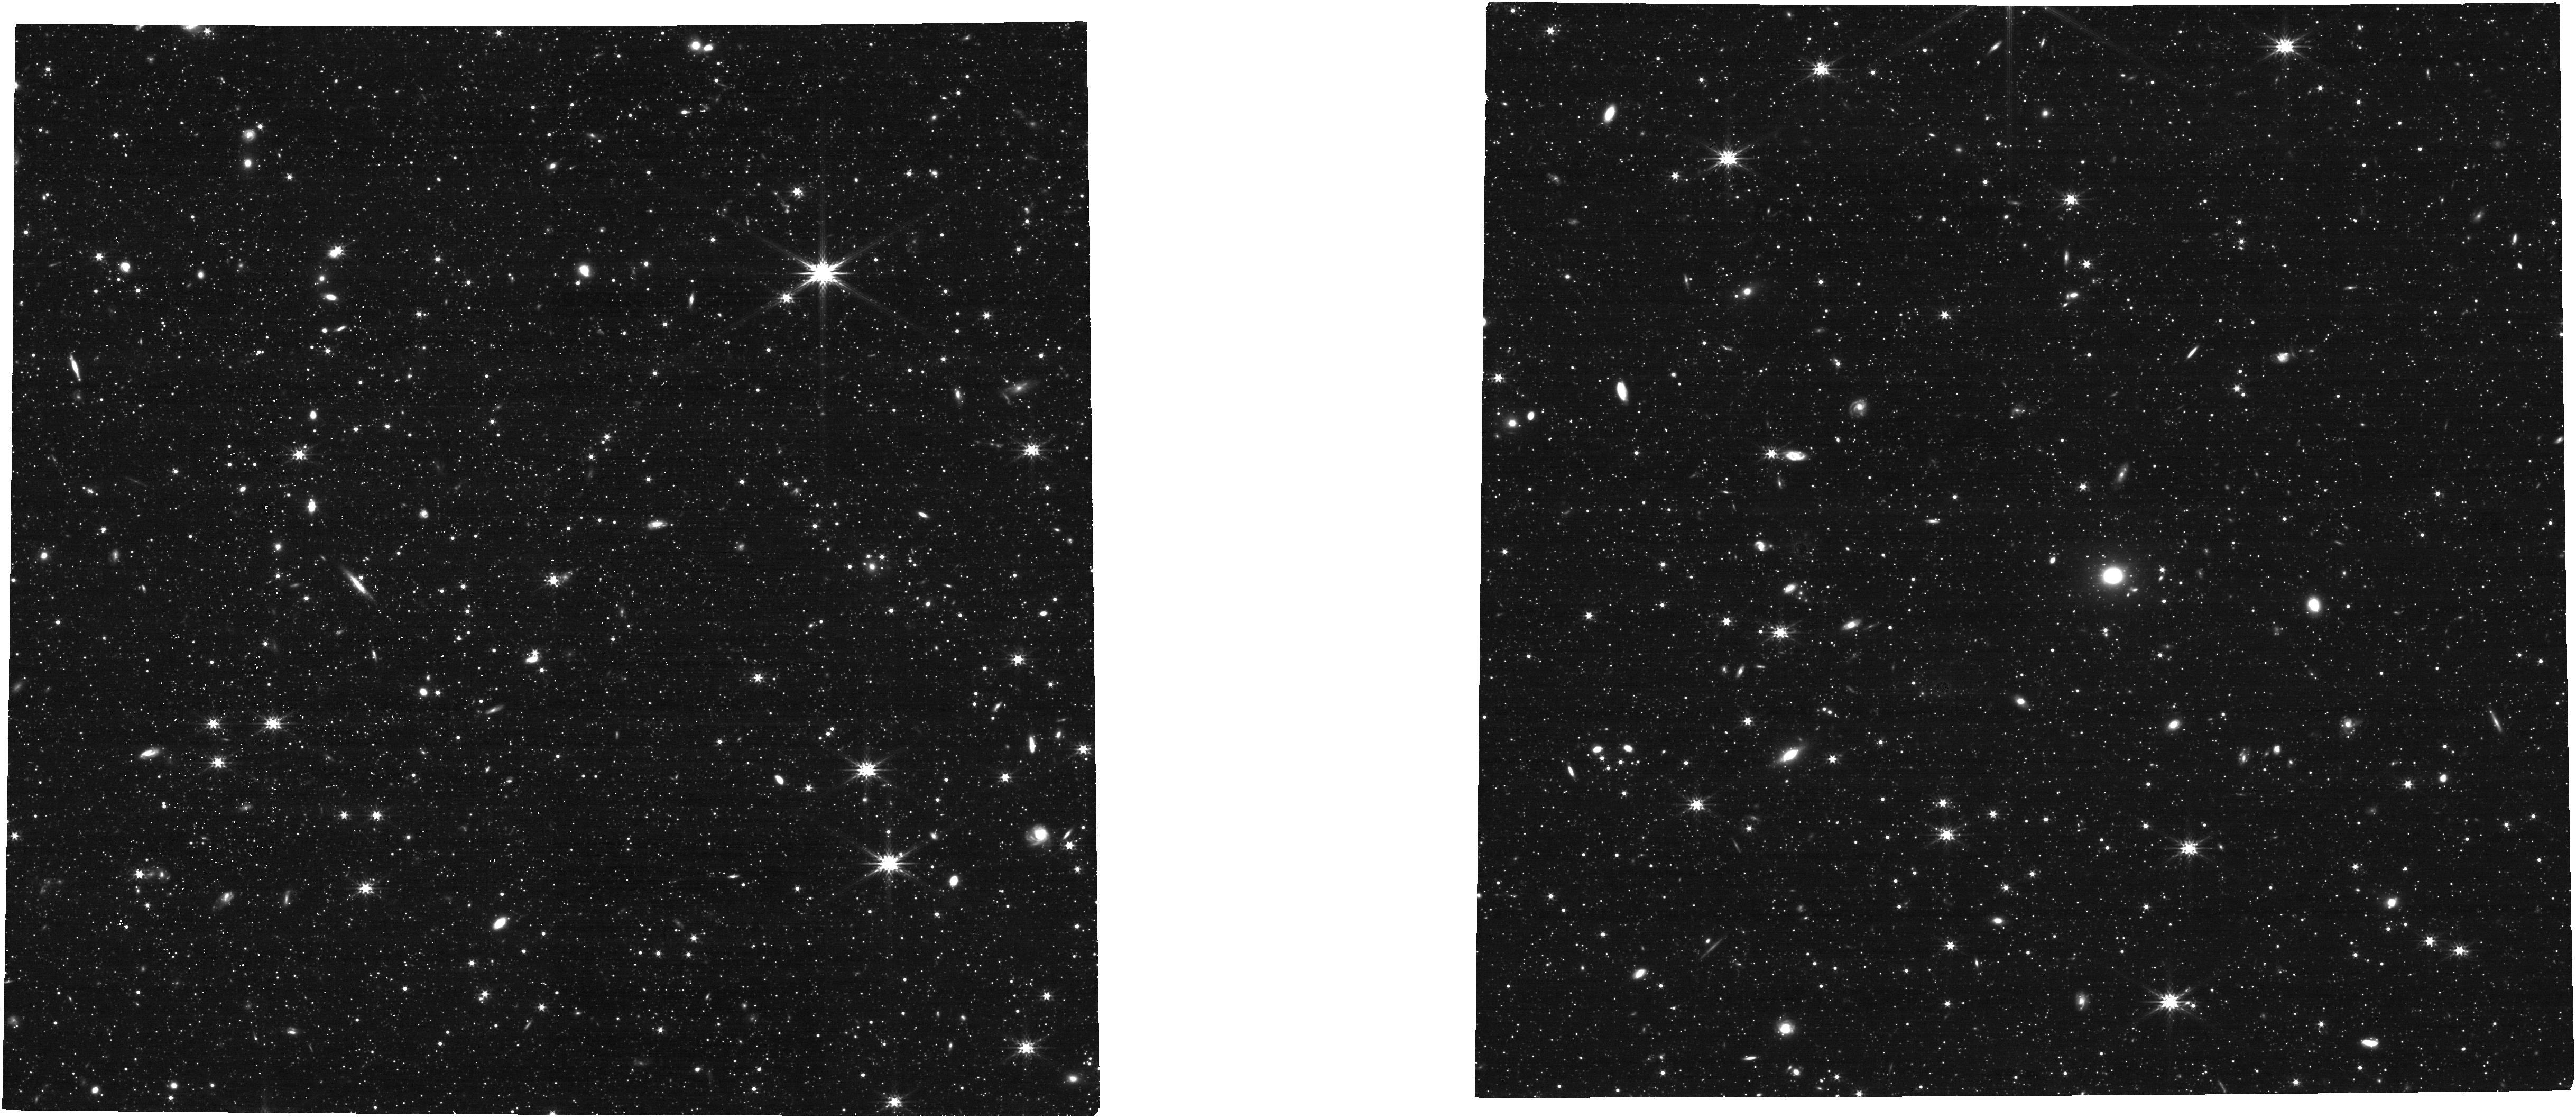
Target: SCULPTOR-F0
Instrument: NIRCAM
Filter: F277W
Exposure: 10 min
Observation ID: jw01304-o004_t004_nircam_clear-f277w

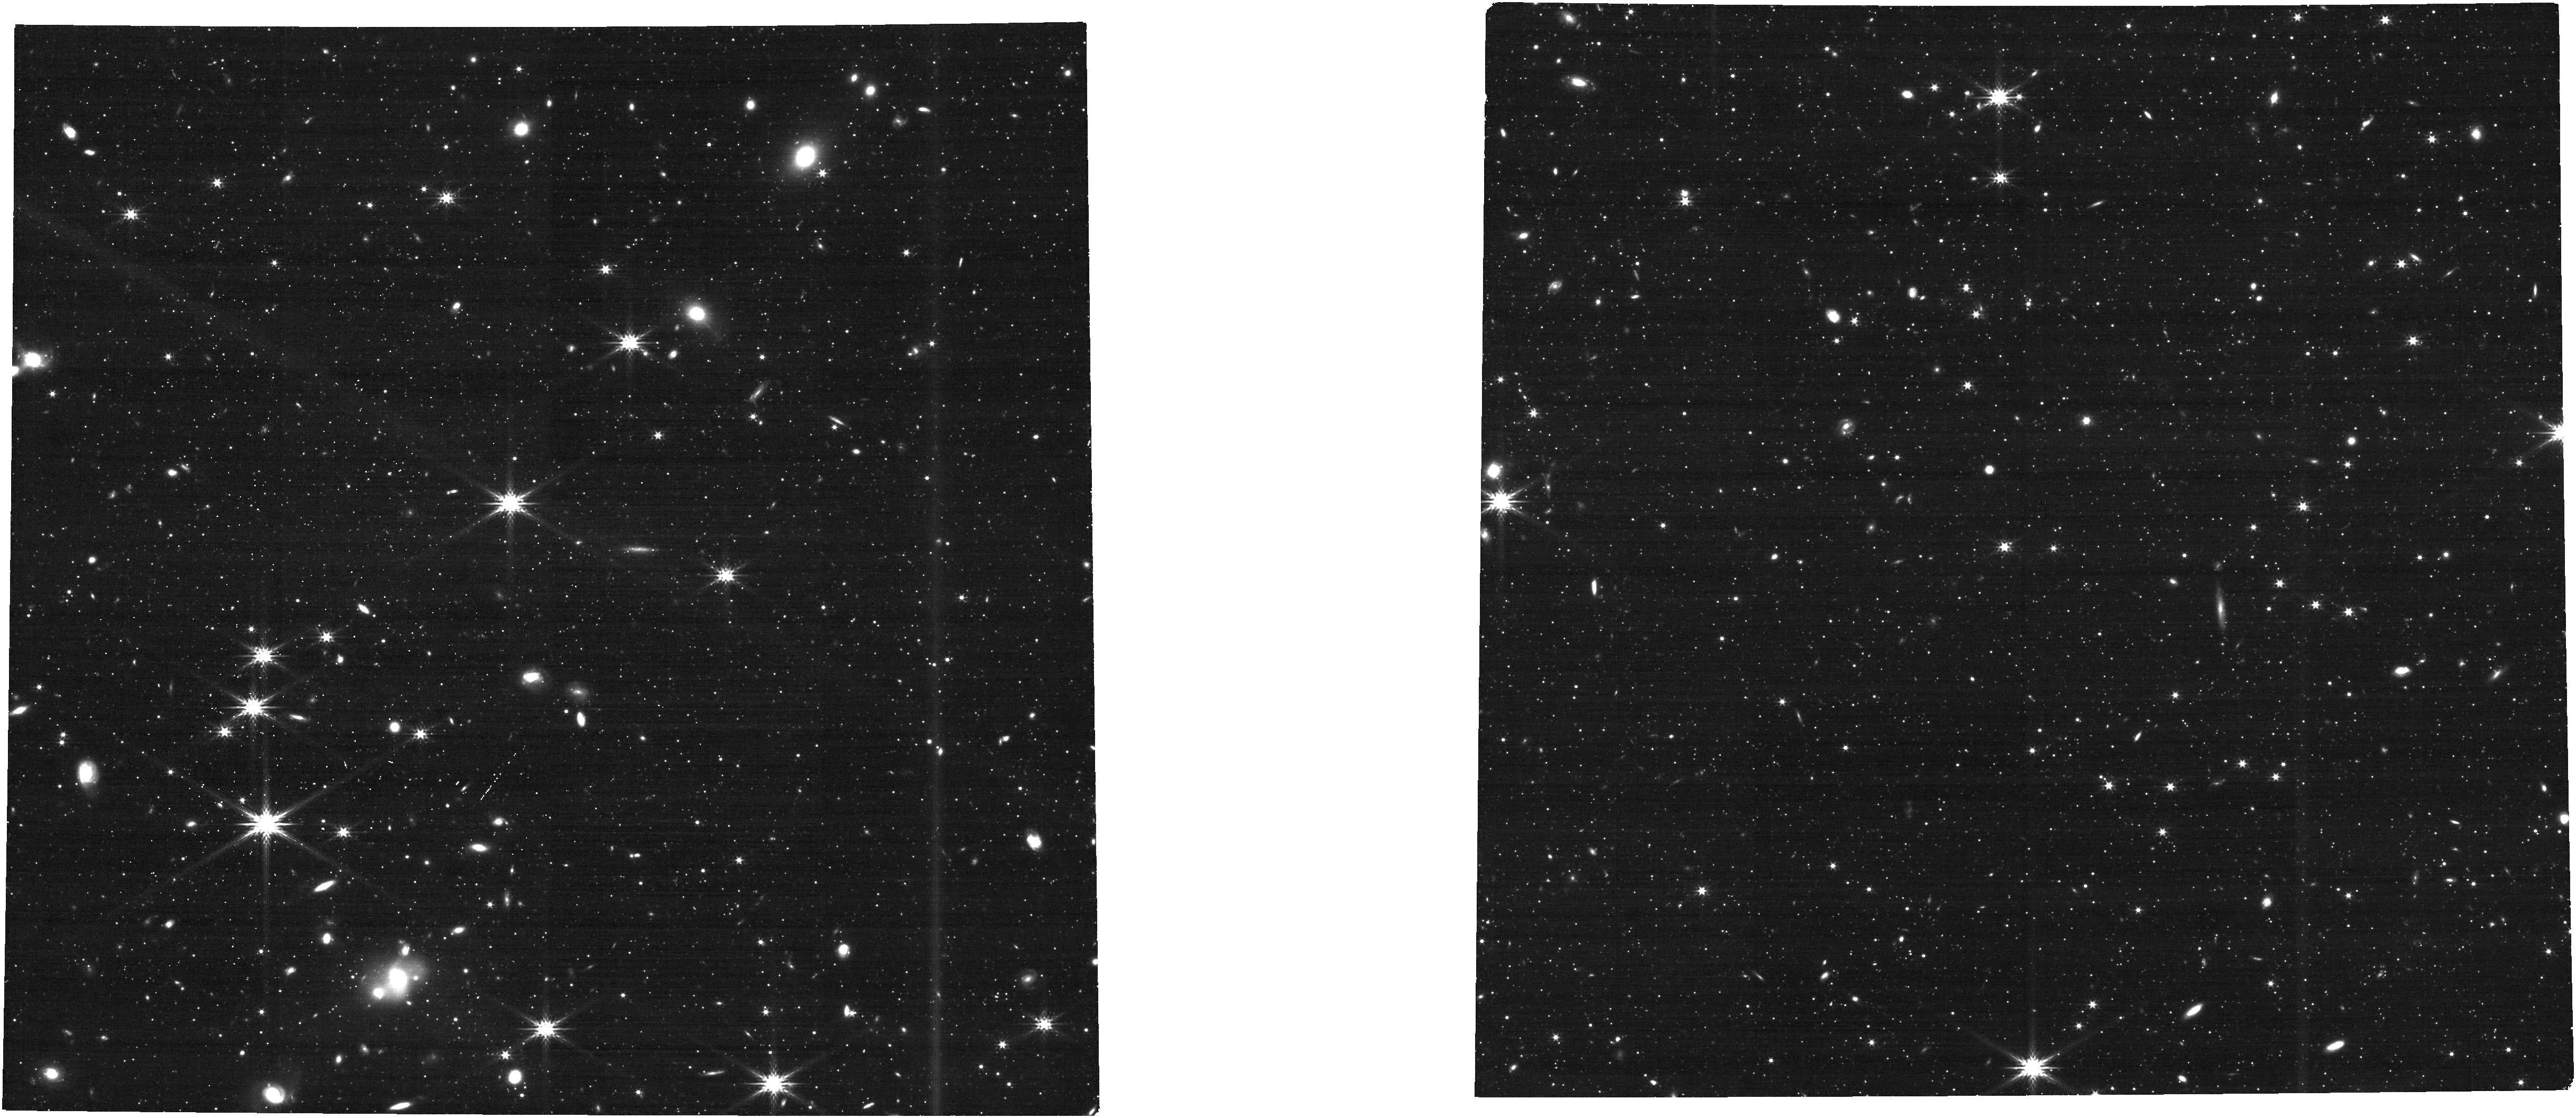
Target: DRACO-F0
Instrument: NIRCAM
Filter: F277W
Exposure: 10 min
Observation ID: jw01304-o001_t001_nircam_clear-f277w

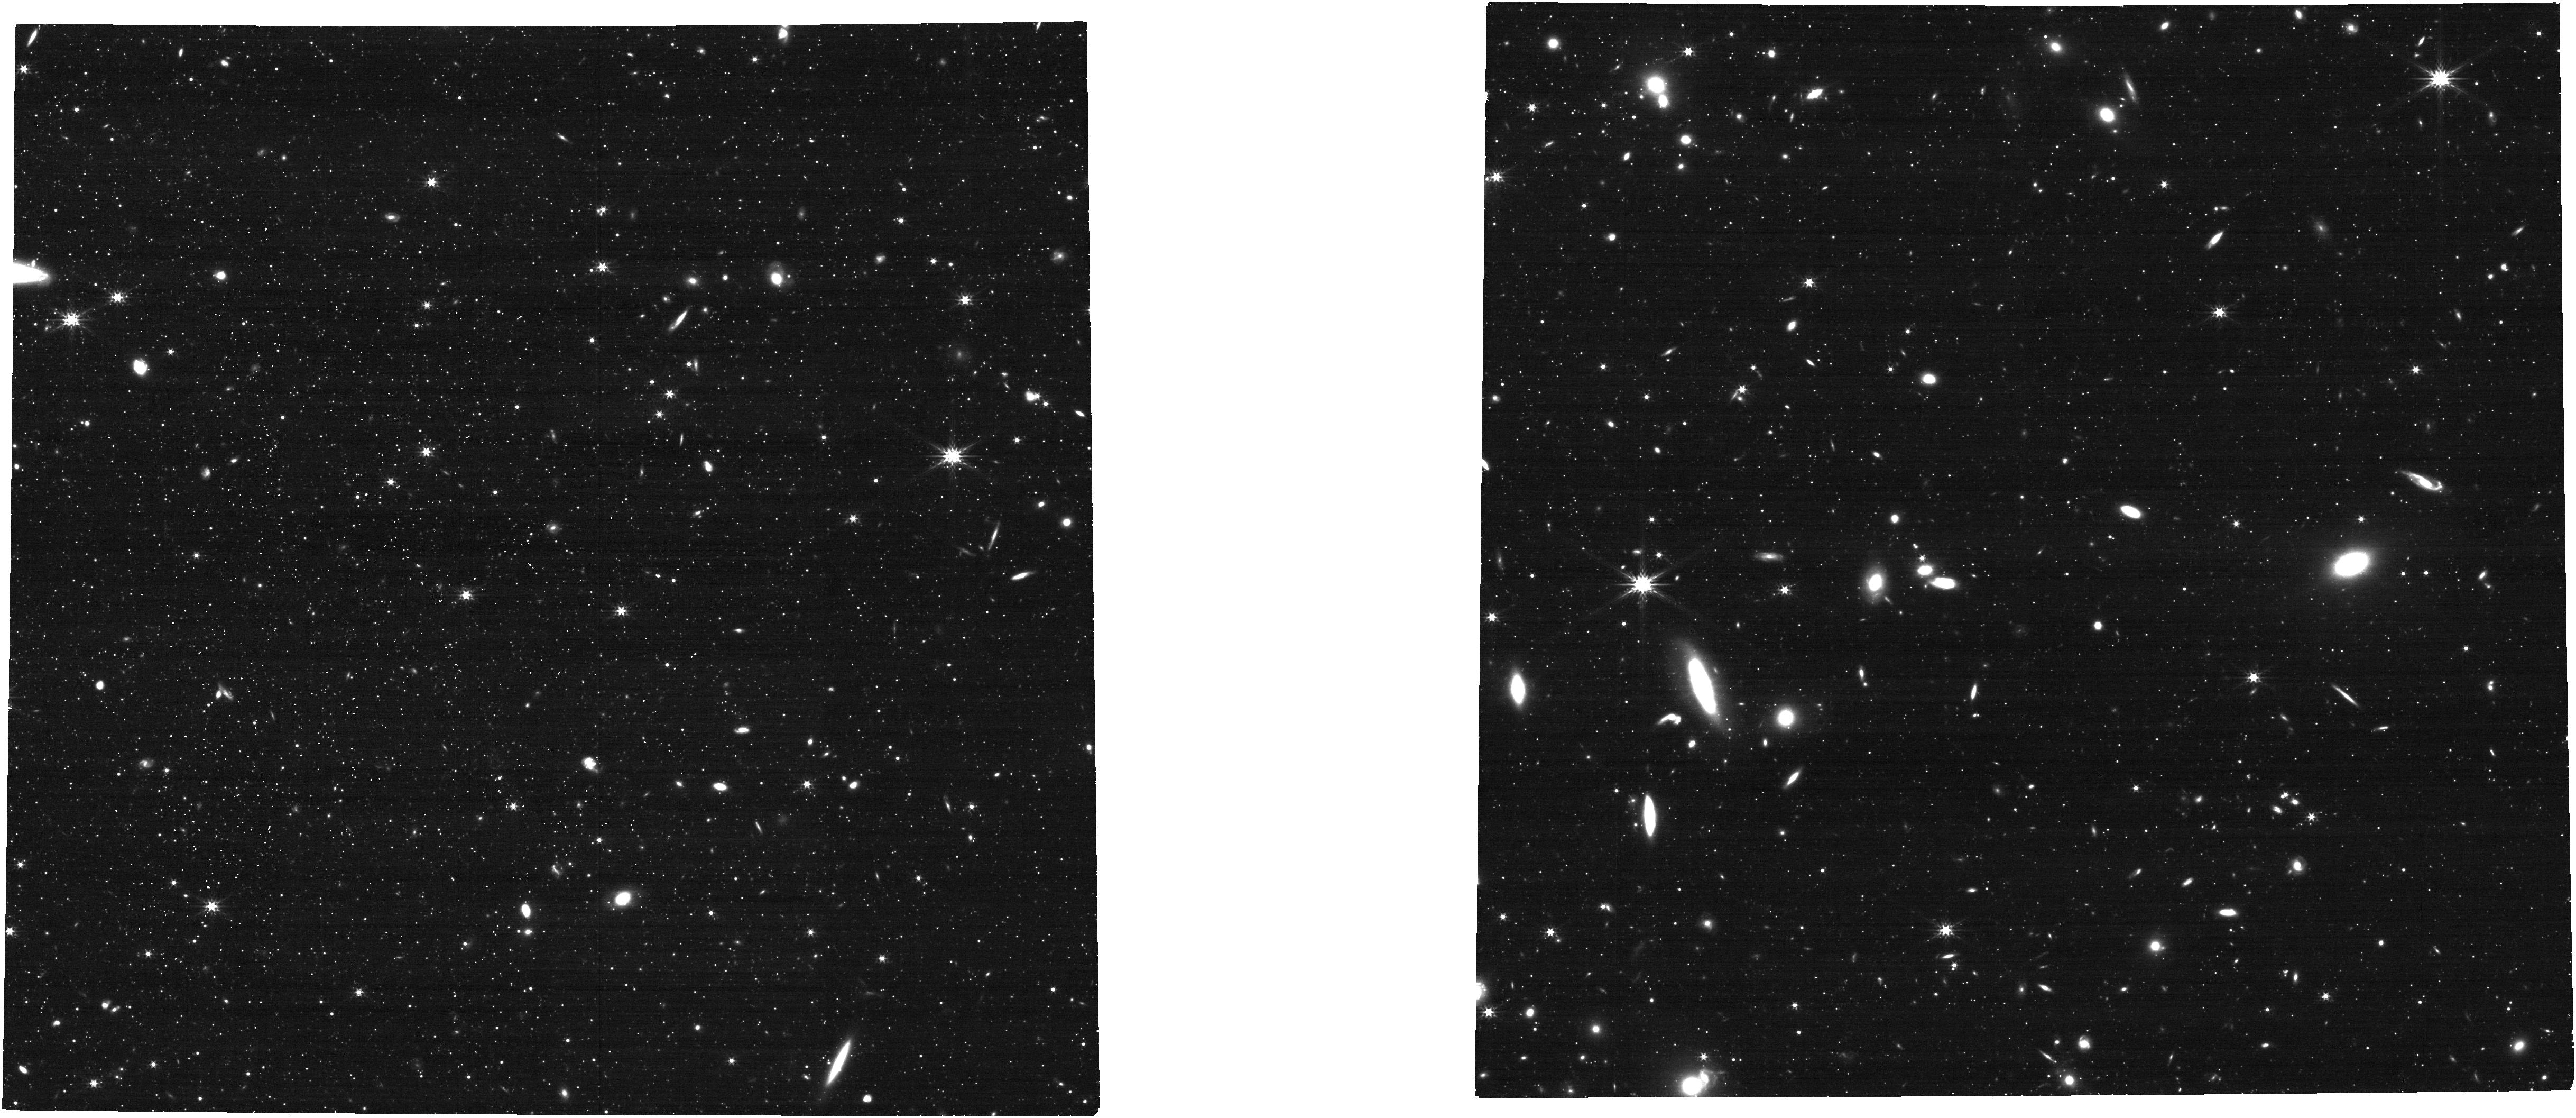
Target: SCULPTOR-F1
Instrument: NIRCAM
Filter: F277W
Exposure: 10 min
Observation ID: jw01304-o005_t005_nircam_clear-f277w

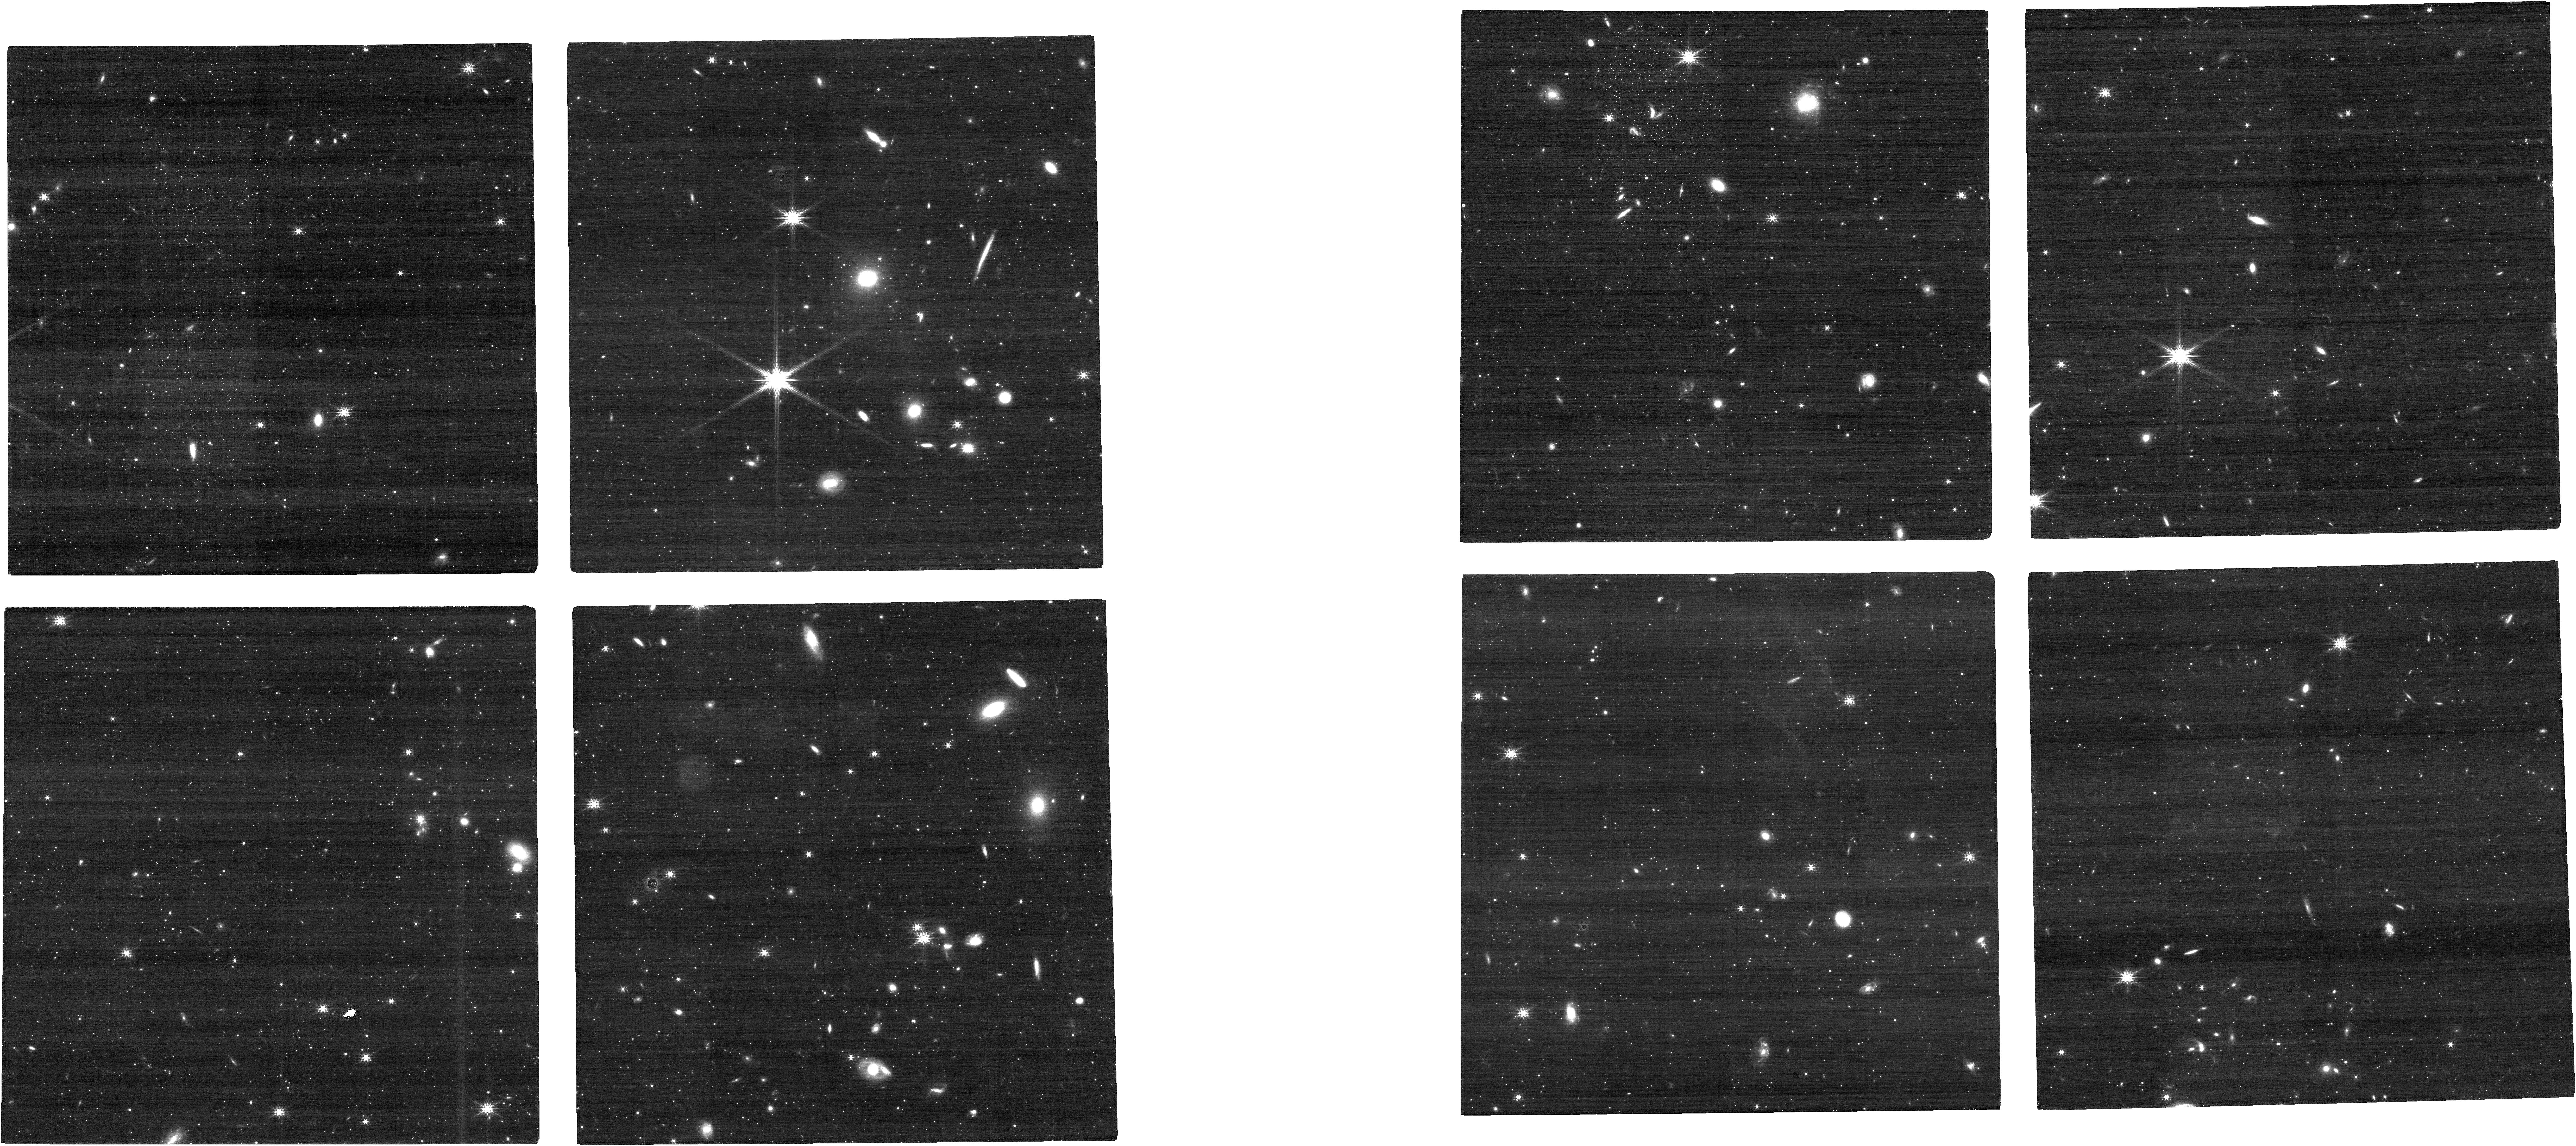
Target: DRACO-F1
Instrument: NIRCAM
Filter: F200W
Exposure: 10 min
Observation ID: jw01304-o052_t002_nircam_clear-f200w

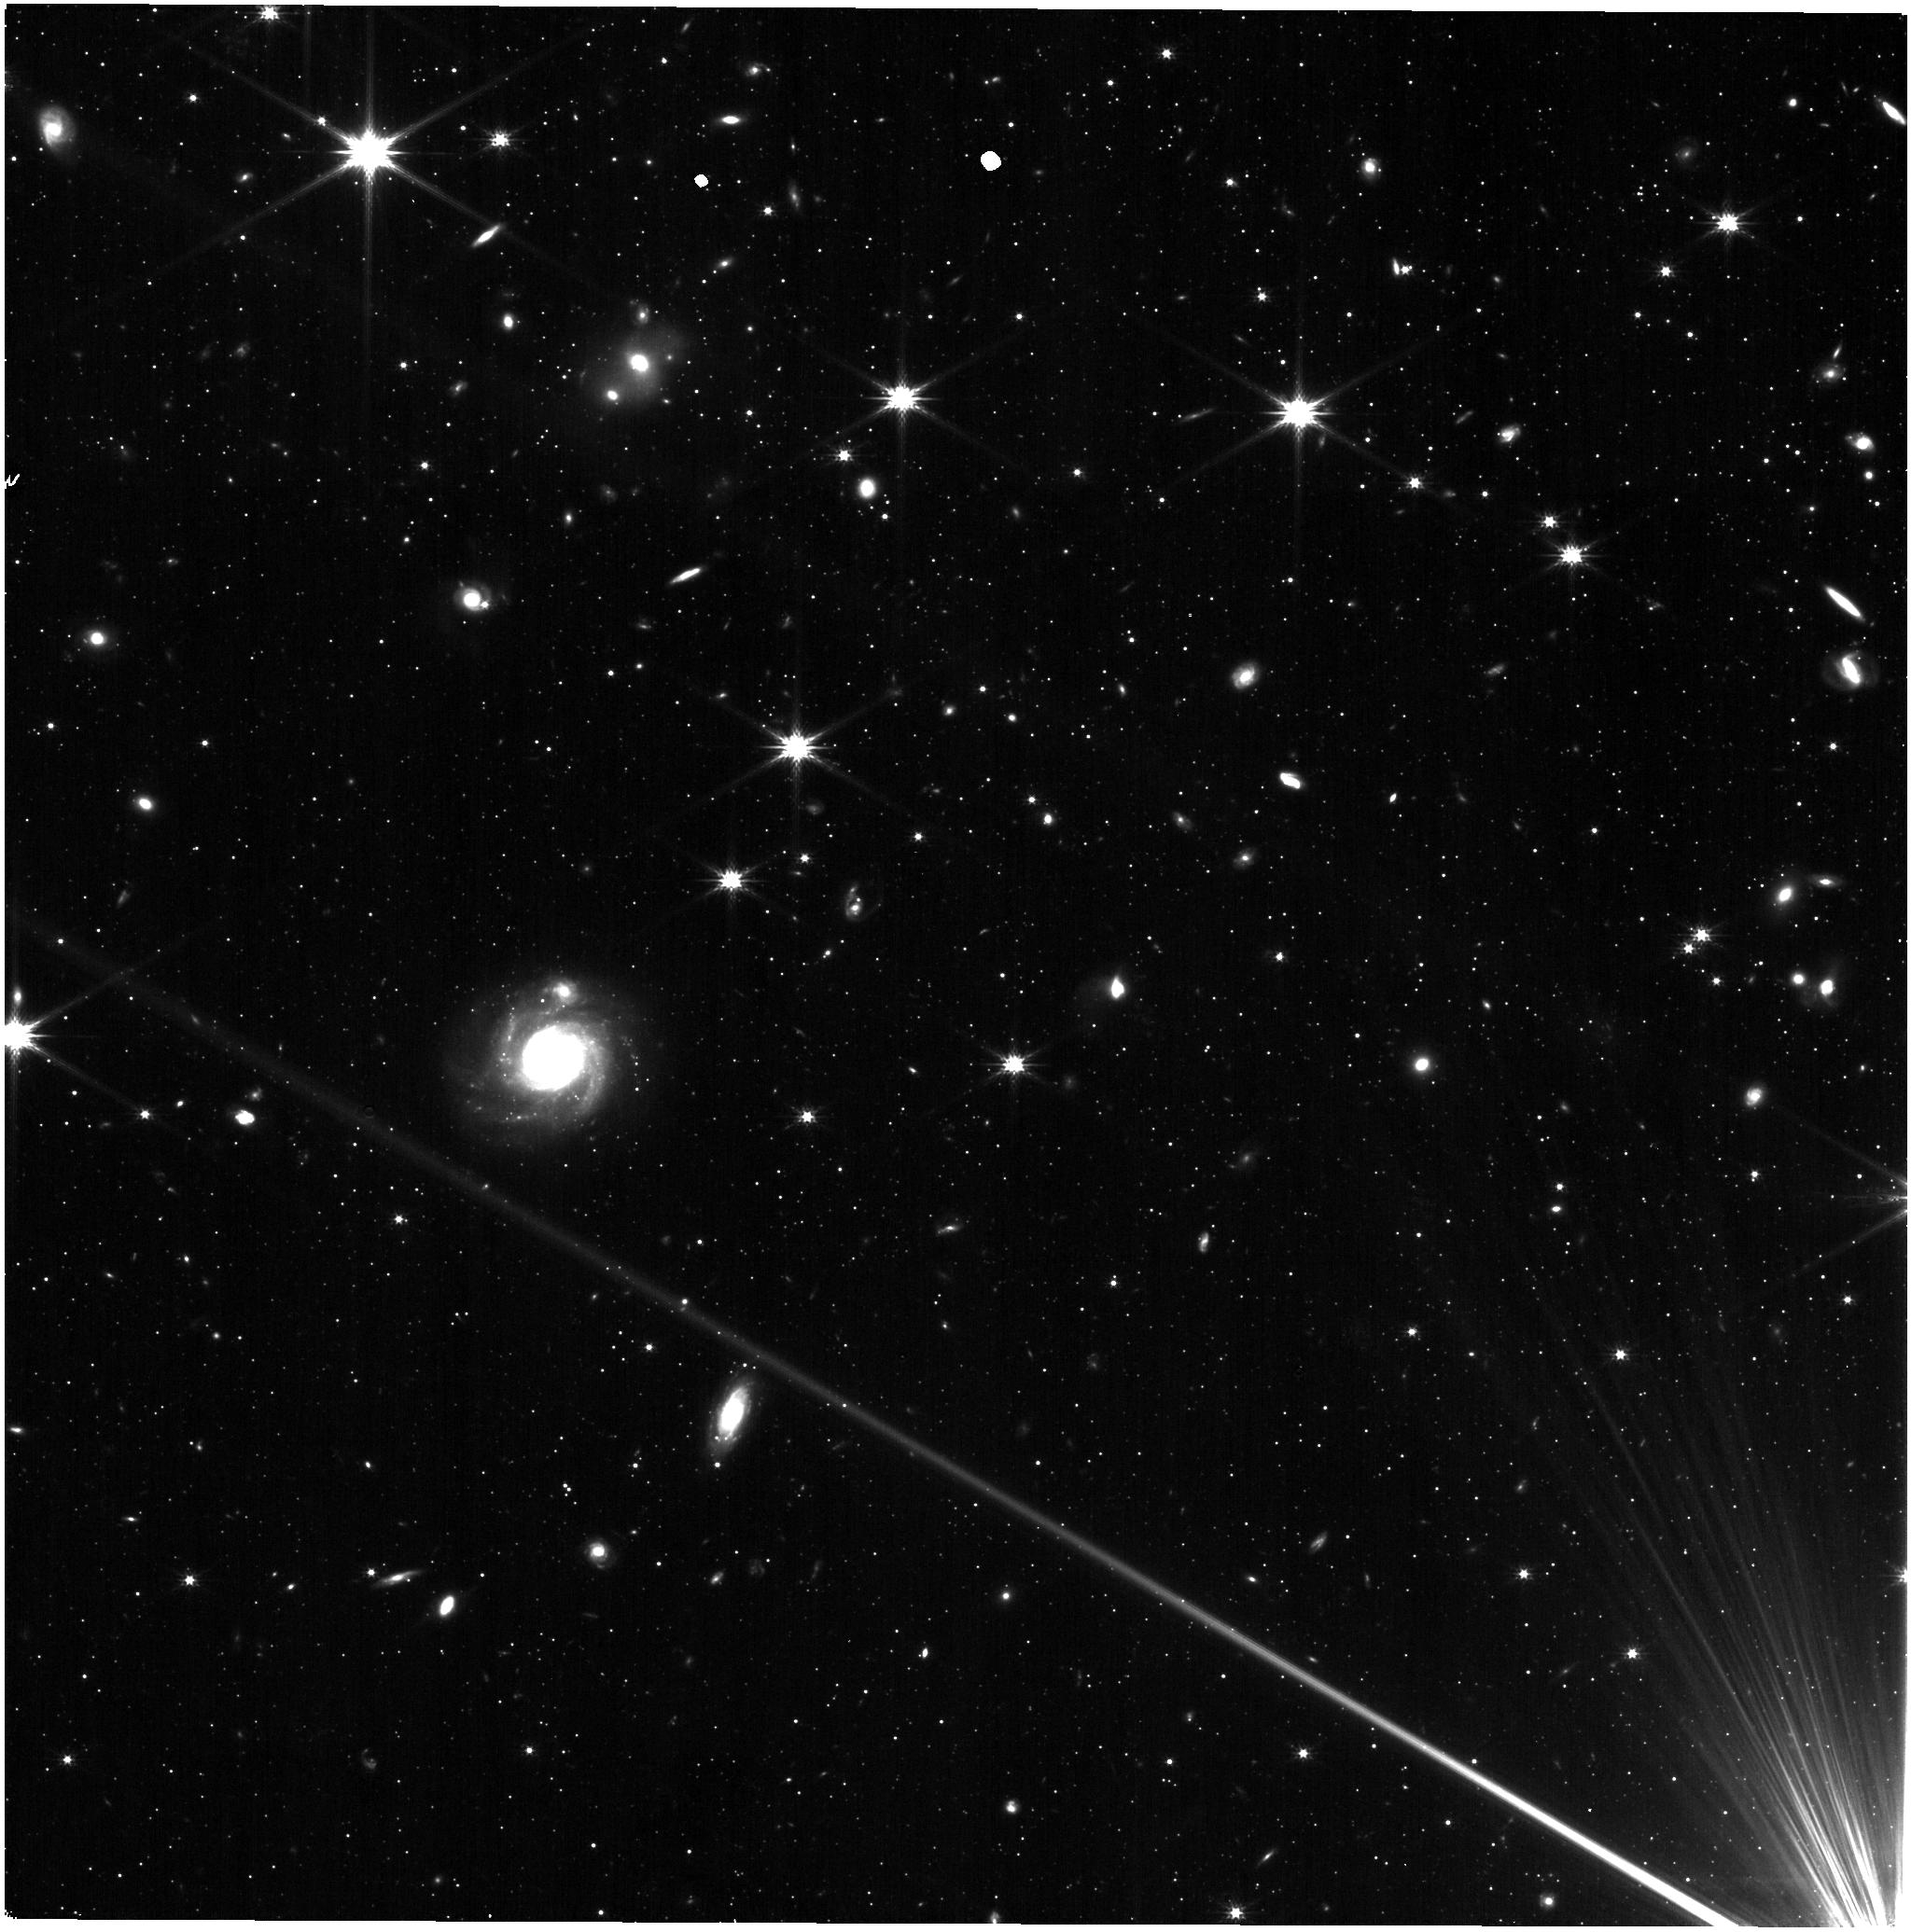
Target: DRACO-F3
Instrument: NIRISS
Filter: CLEAR+F200W
Exposure: 9 min
Observation ID: jw01304-o003_t003_niriss_clear-f200w

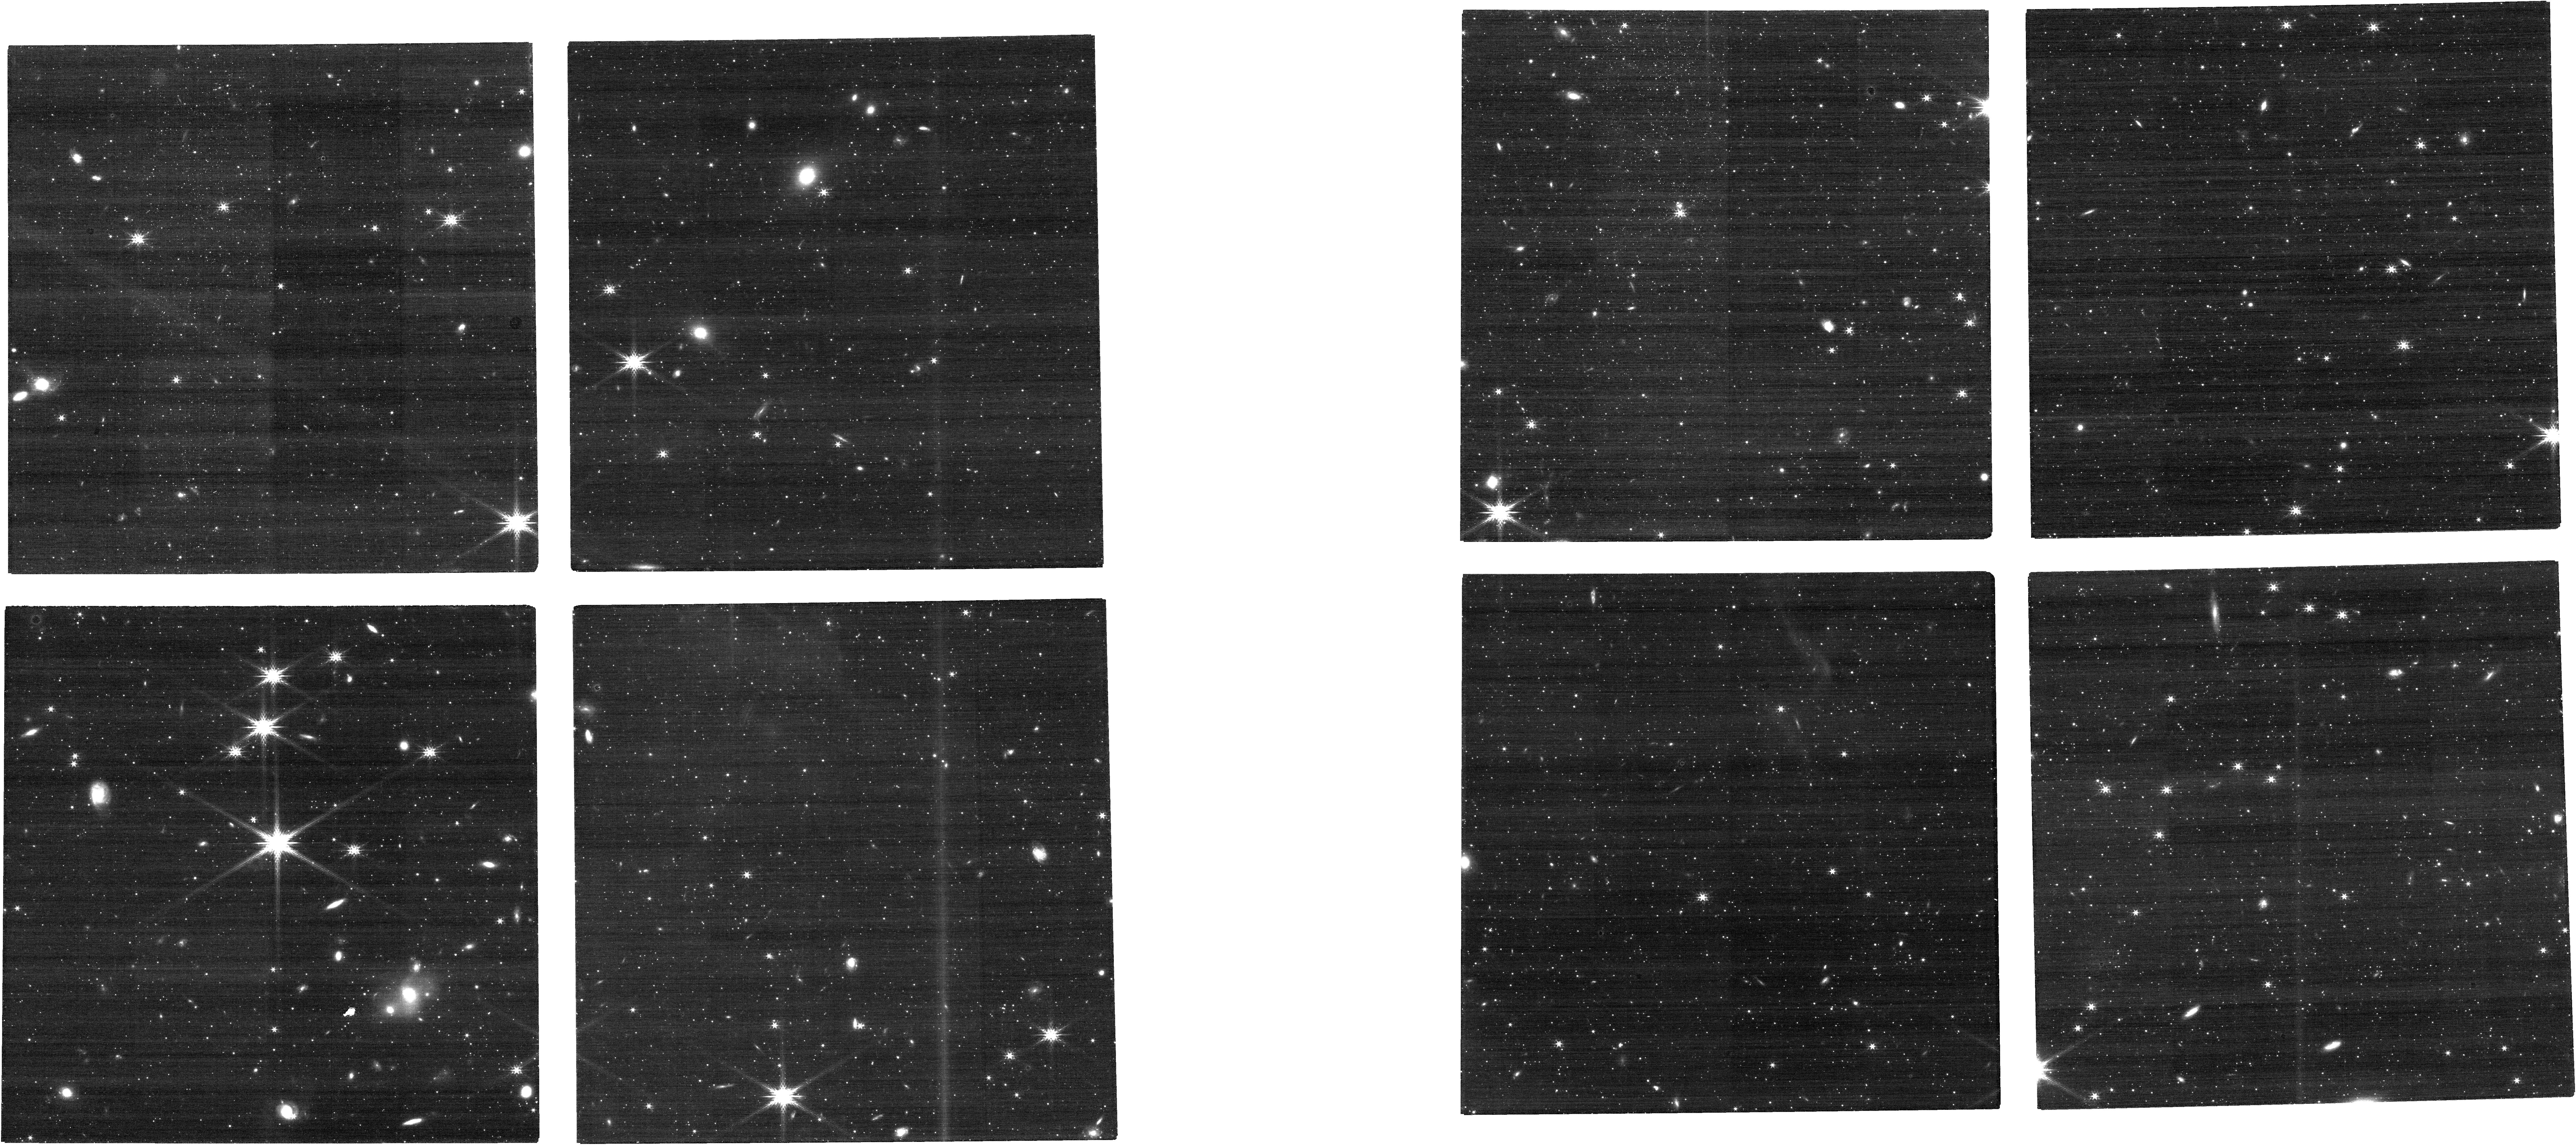
Target: DRACO-F0
Instrument: NIRCAM
Filter: F200W
Exposure: 10 min
Observation ID: jw01304-o001_t001_nircam_clear-f200w

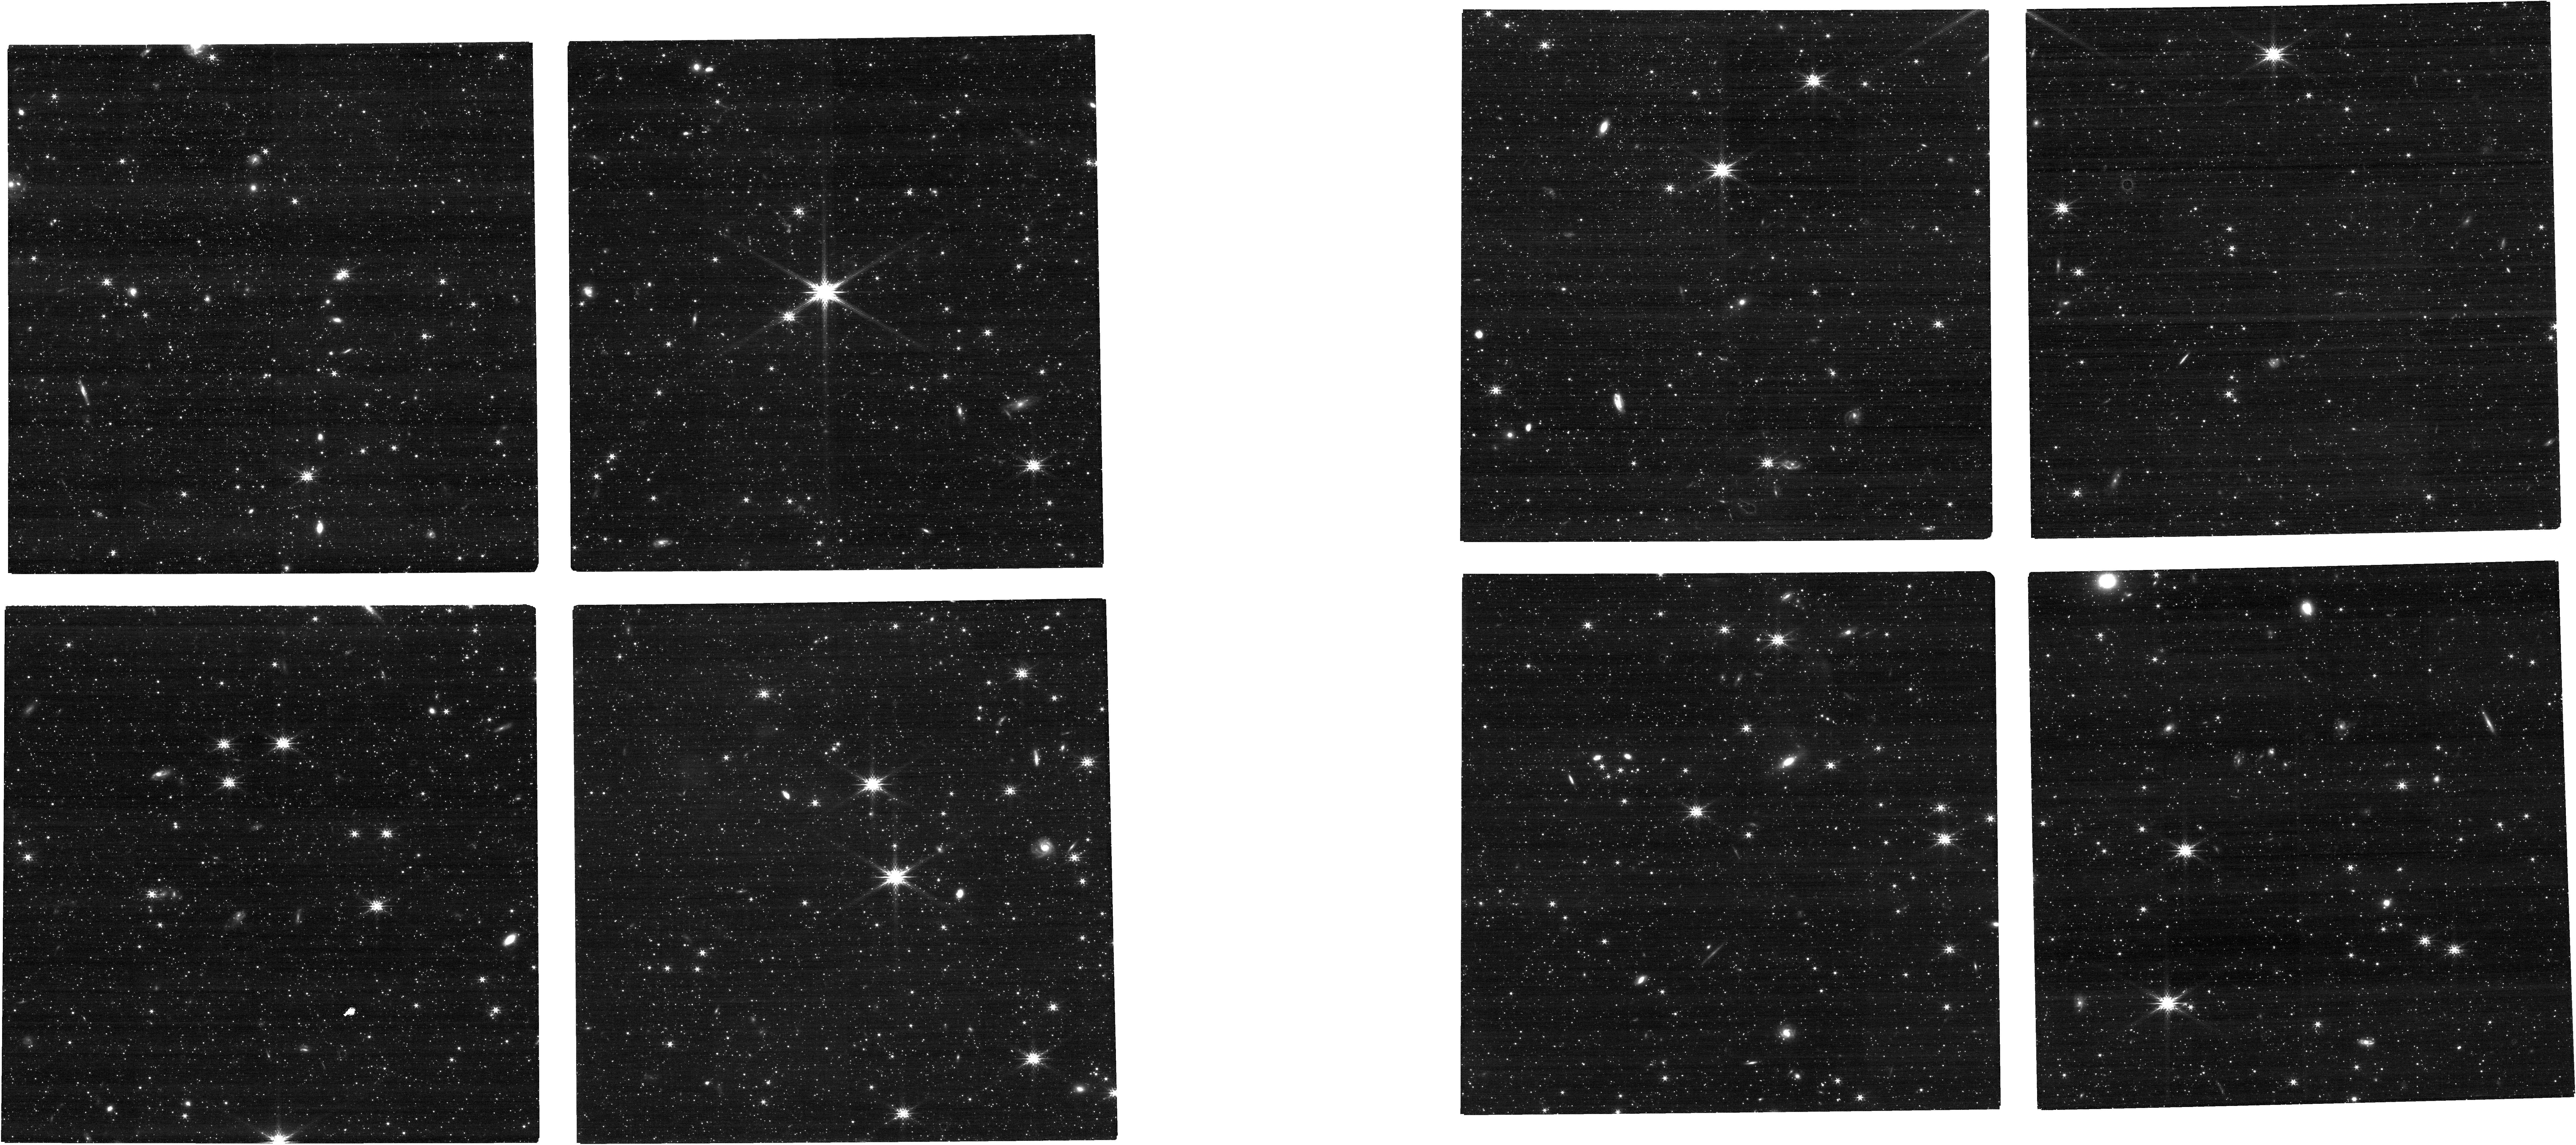
Target: SCULPTOR-F0
Instrument: NIRCAM
Filter: F200W
Exposure: 10 min
Observation ID: jw01304-o004_t004_nircam_clear-f200w

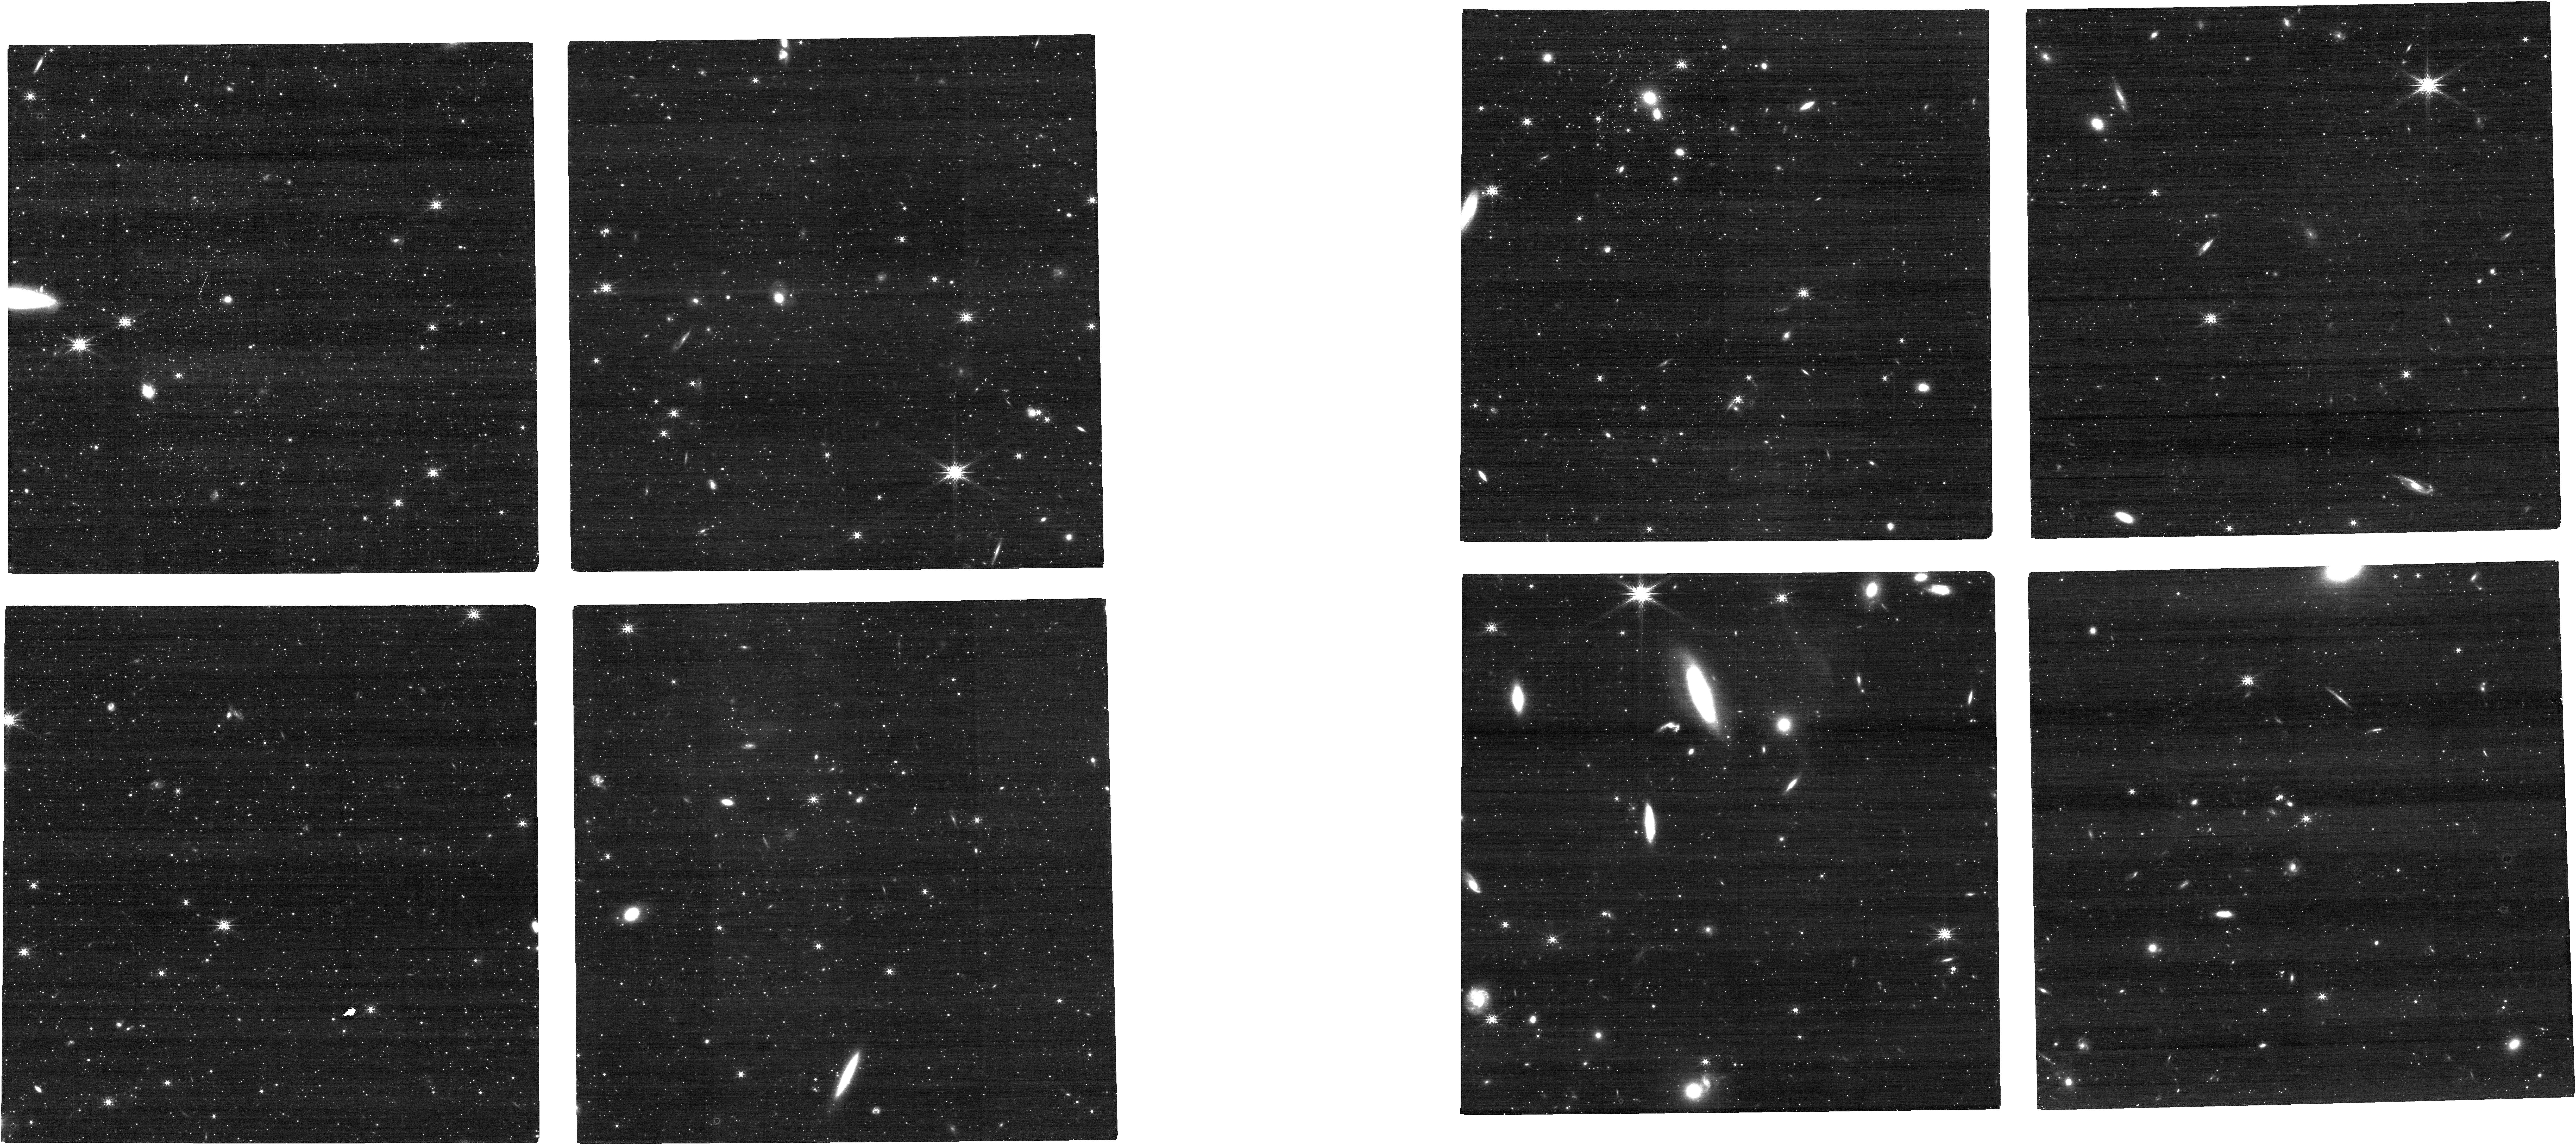
Target: SCULPTOR-F1
Instrument: NIRCAM
Filter: F200W
Exposure: 10 min
Observation ID: jw01304-o005_t005_nircam_clear-f200w

Internal Dynamics of Milky Way Dwarf Spheroidal Galaxies (PI: van der Marel, Roeland P.)

We will observe five fields in the nearest classical Milky Way dwarf spheroidal galaxies Draco and Sculptor, to study the internal PM dynamics of their stars. This will determine whether their dark halos have central cores or cusps, which provides an important constraint on the properties of dark matter and cosmological models of galaxy formation. PMs will be determined either from comparison to existing HST data, or from comparison to similar JWST observations to be obtained in GTO Cycles 2 and 3, or to be requested in future JWST GO cycles.